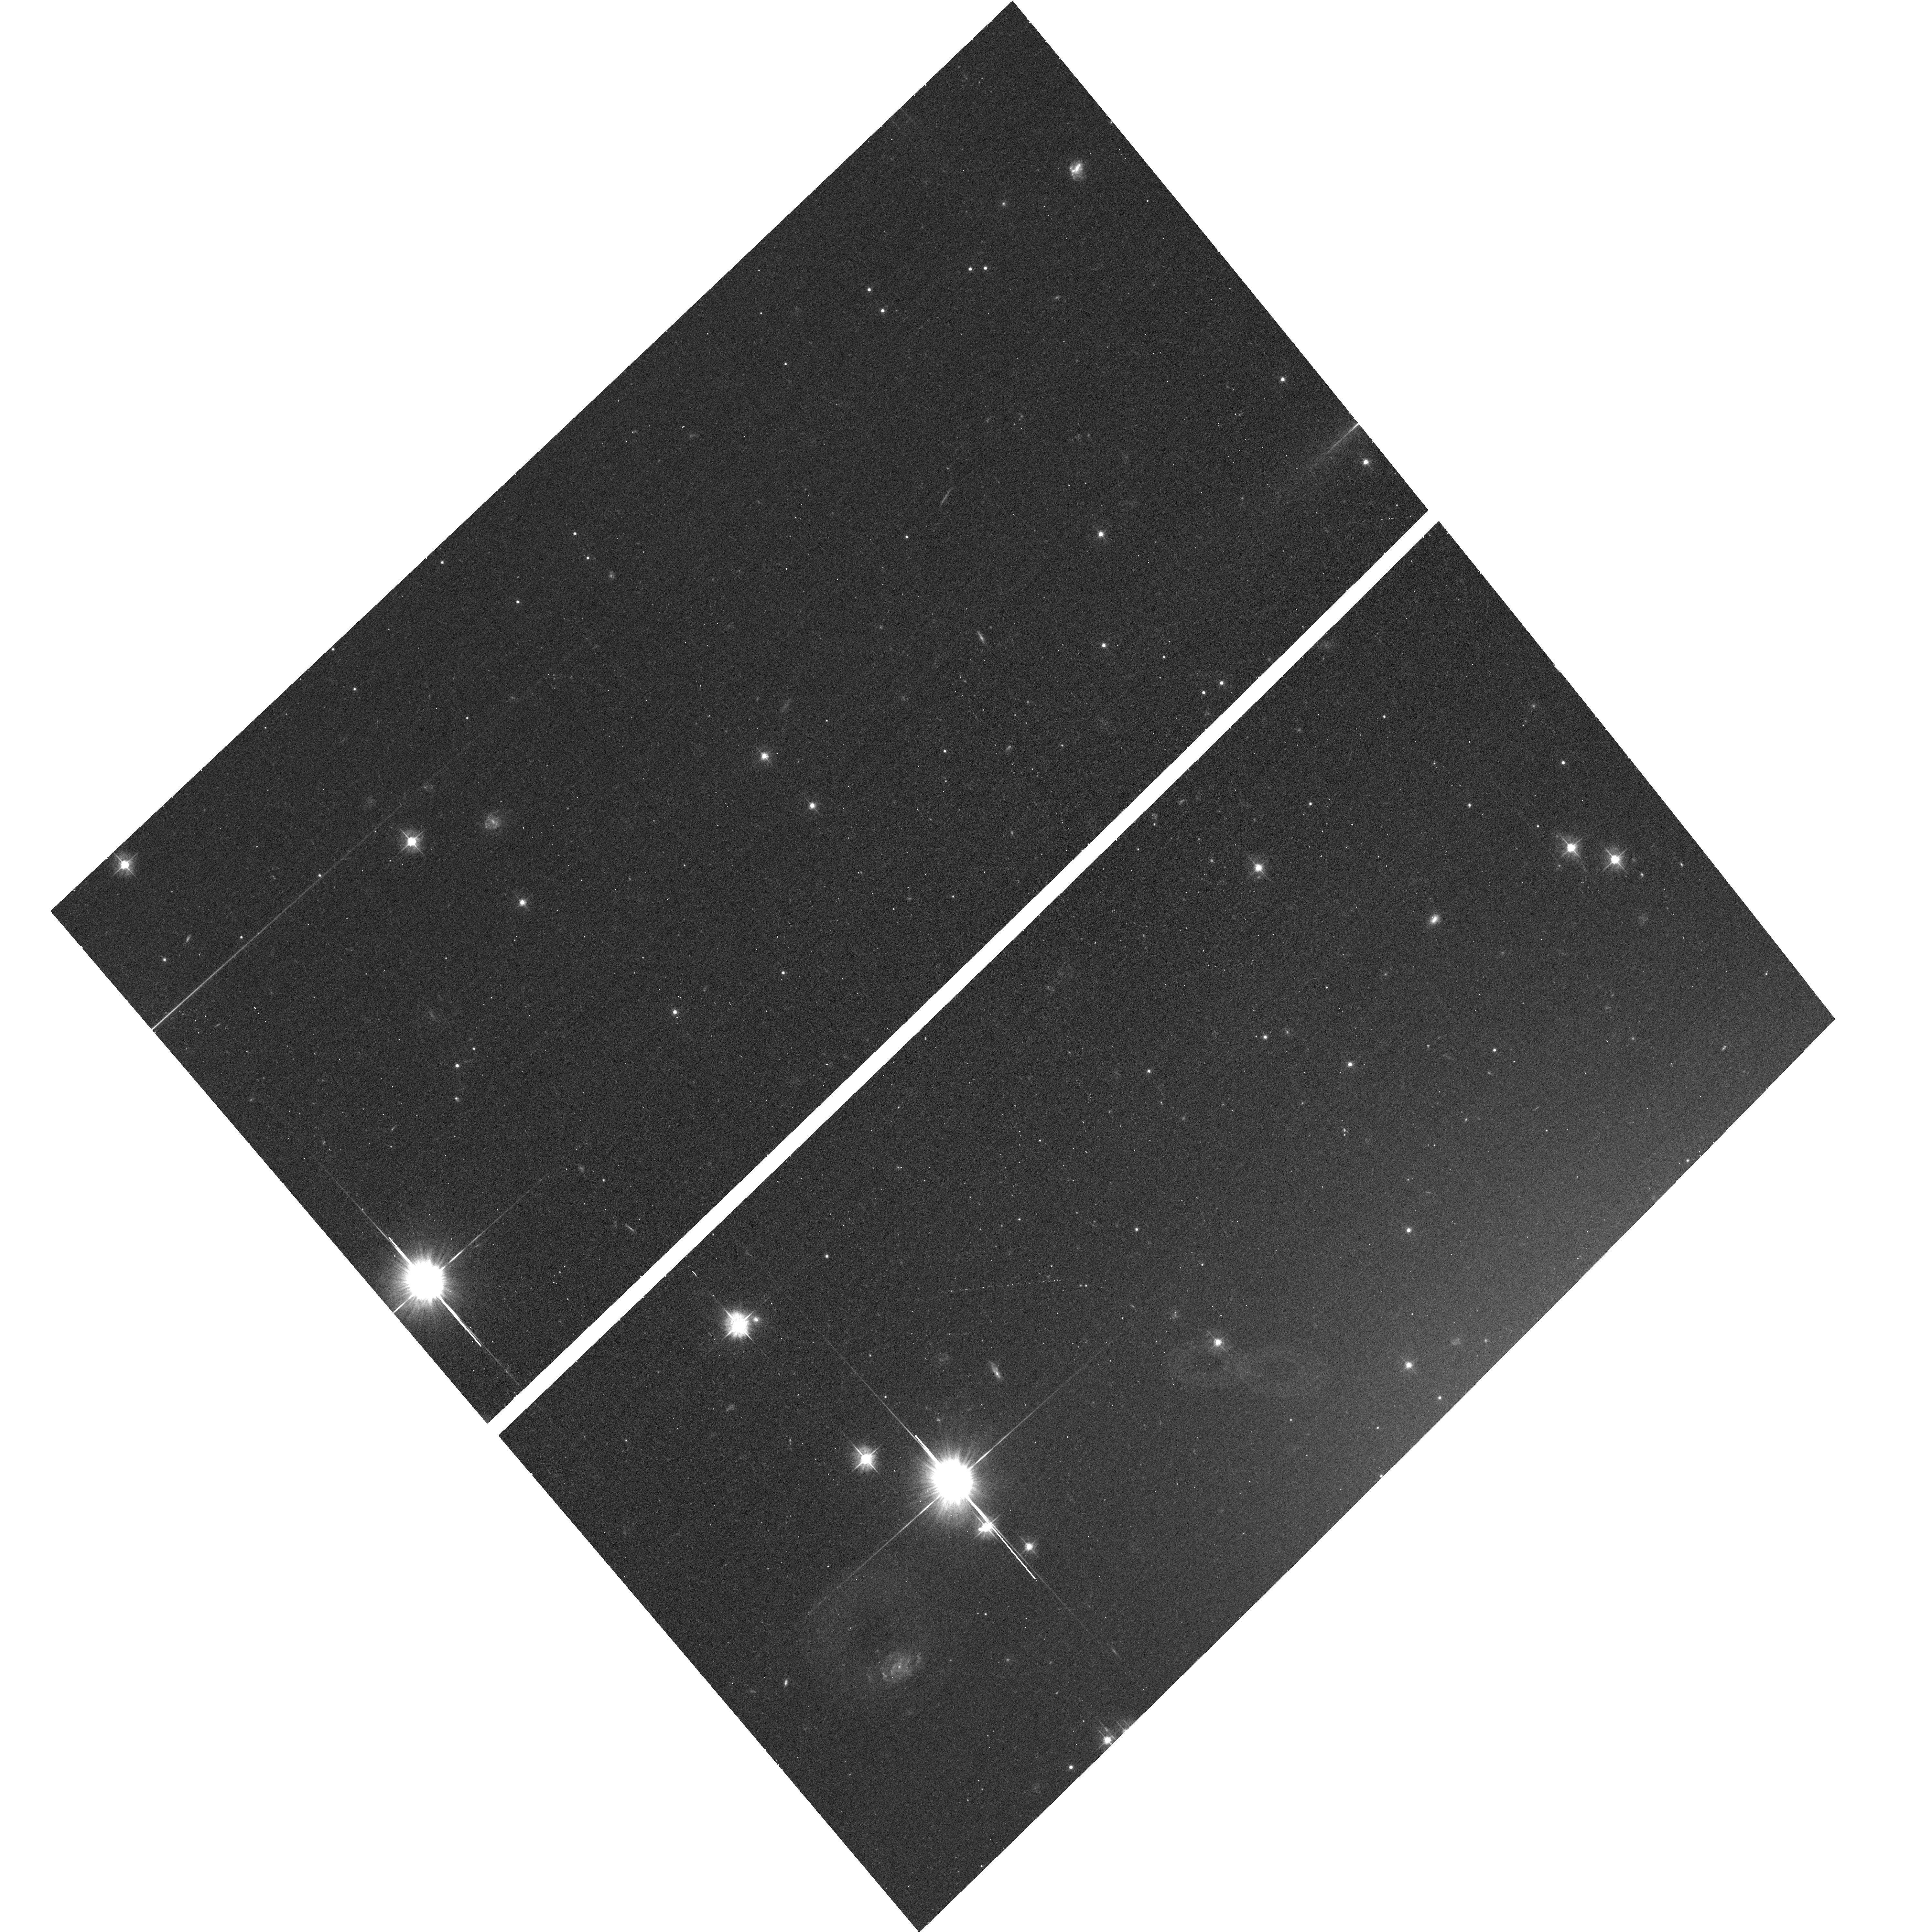
Target: NGC-1023. Instrument: ACS/WFC. Filter: F475W. Exposure: 13 min. Observation ID: hst_12202_05_acs_wfc_f475w_jbhc05

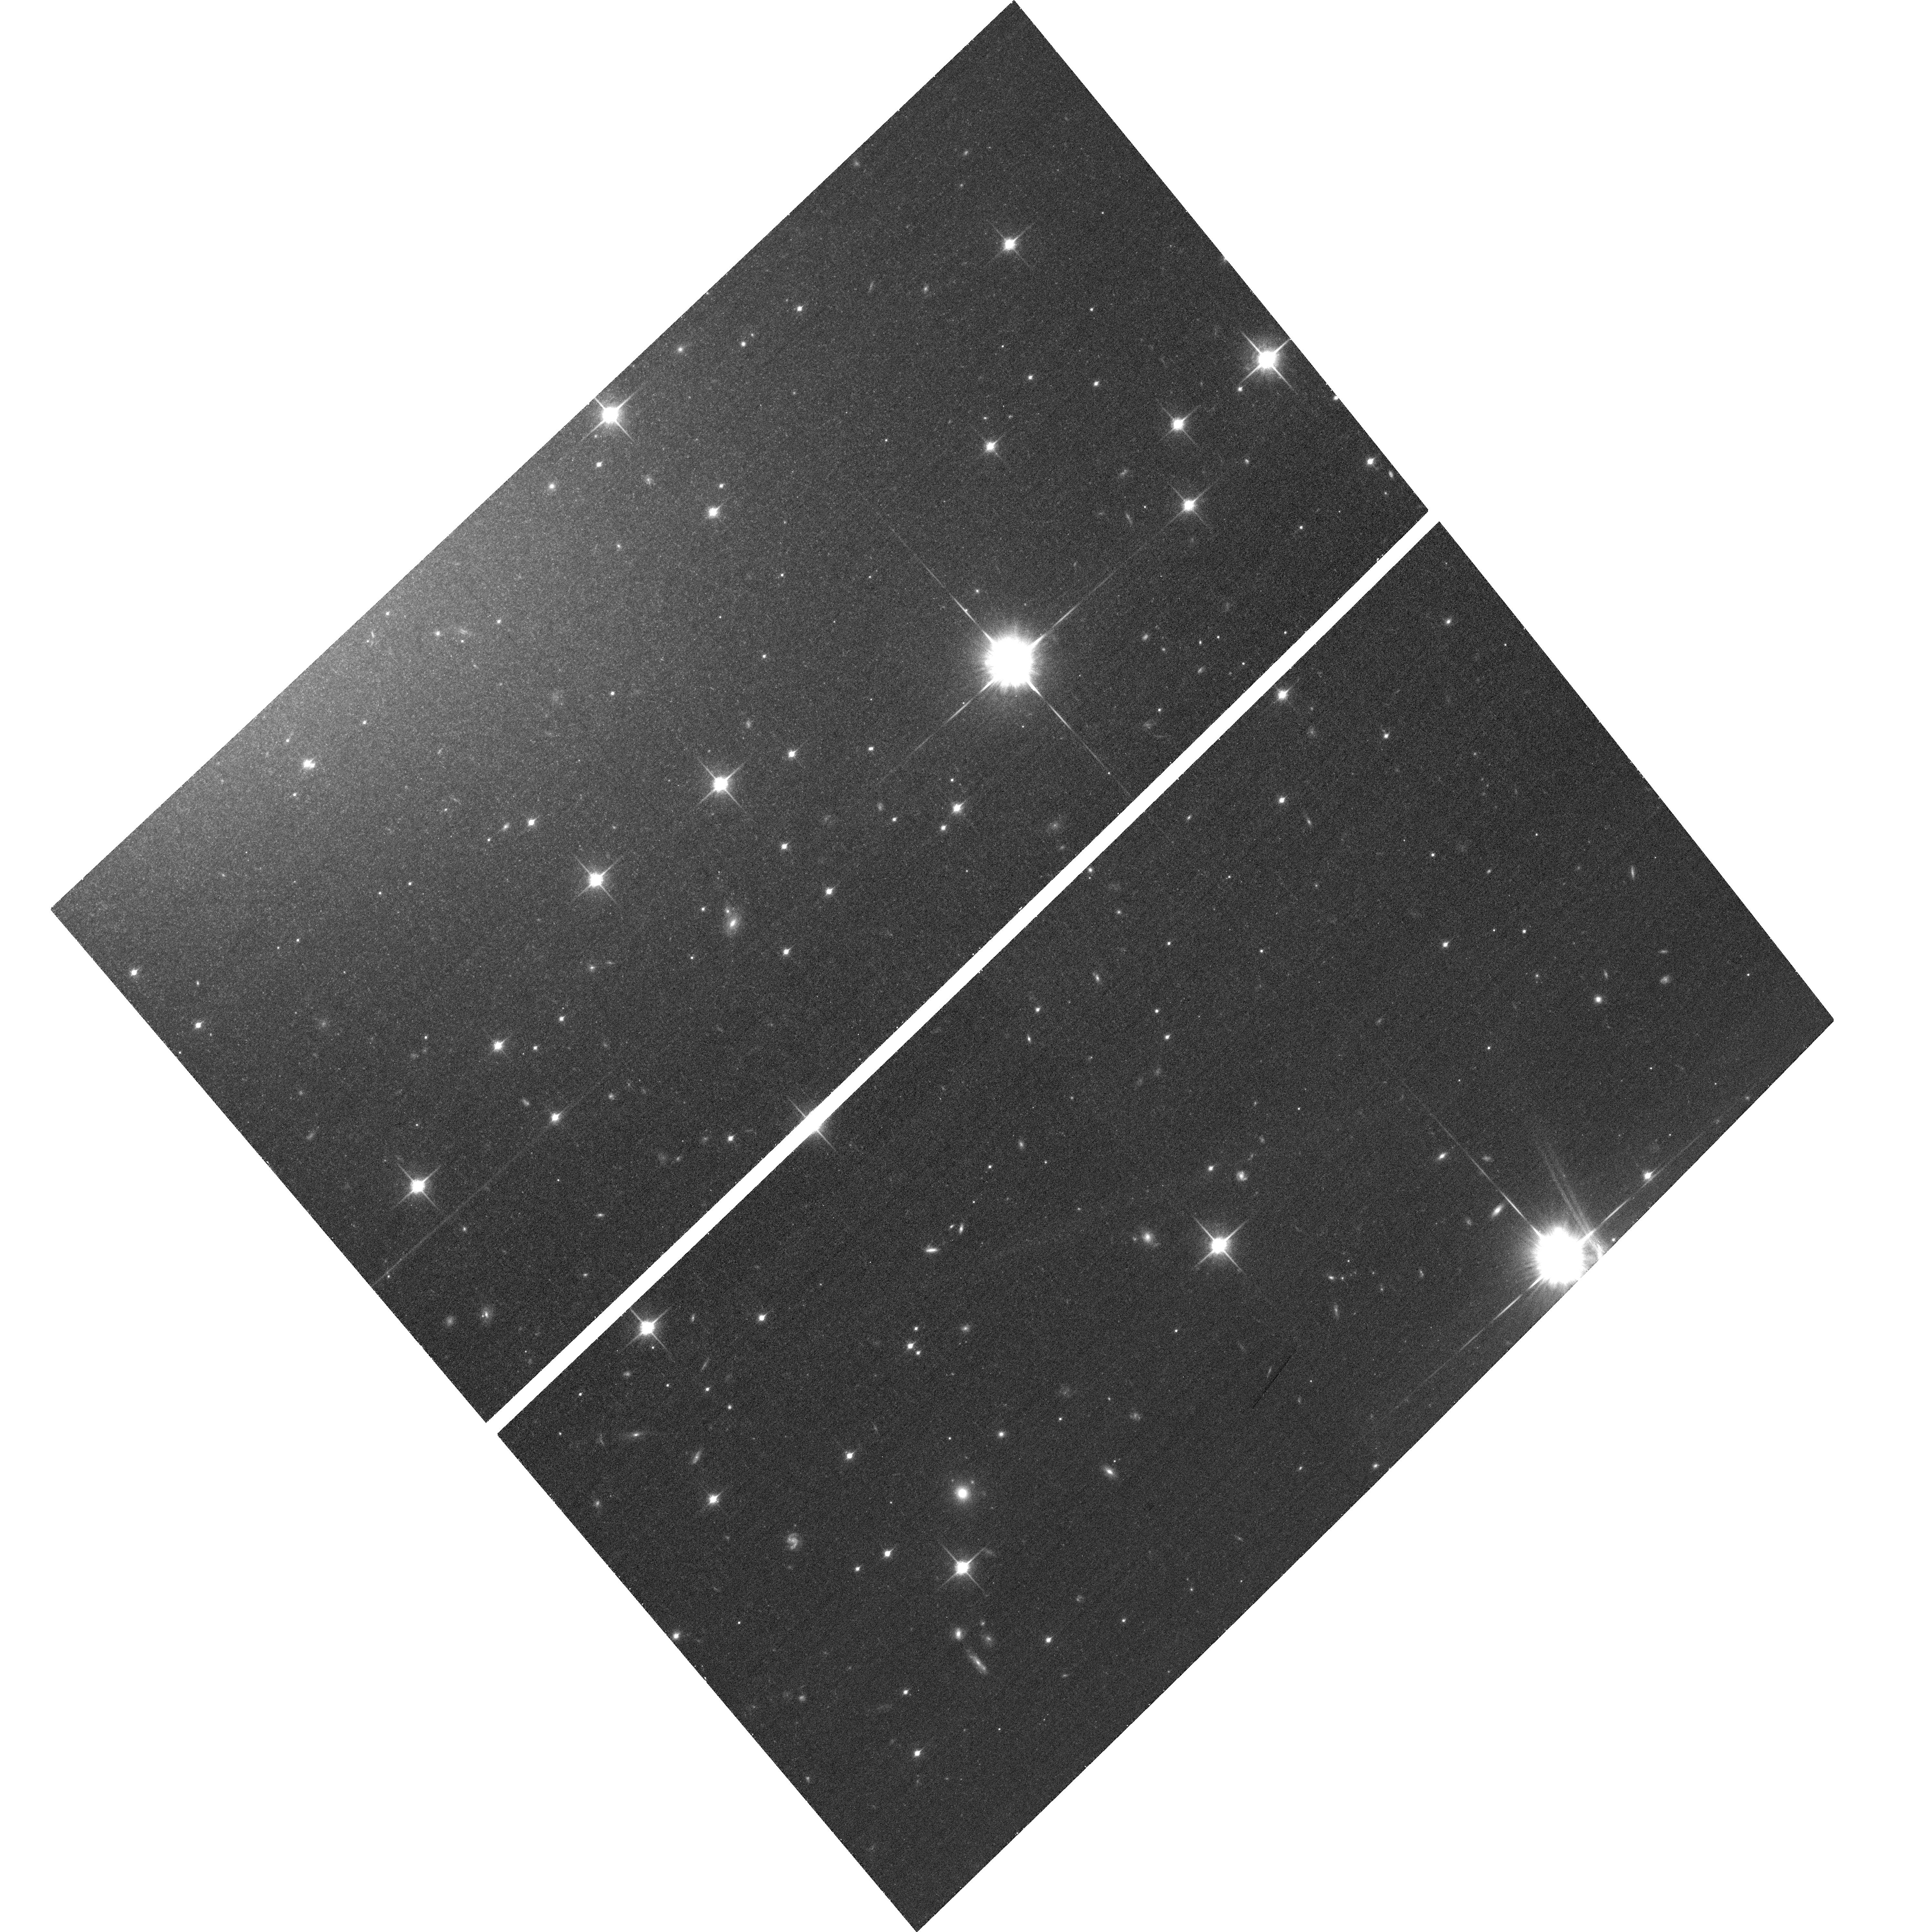
Target: NGC-1023. Instrument: ACS/WFC. Filter: F850LP. Exposure: 22 min. Observation ID: hst_12202_04_acs_wfc_f850lp_jbhc04

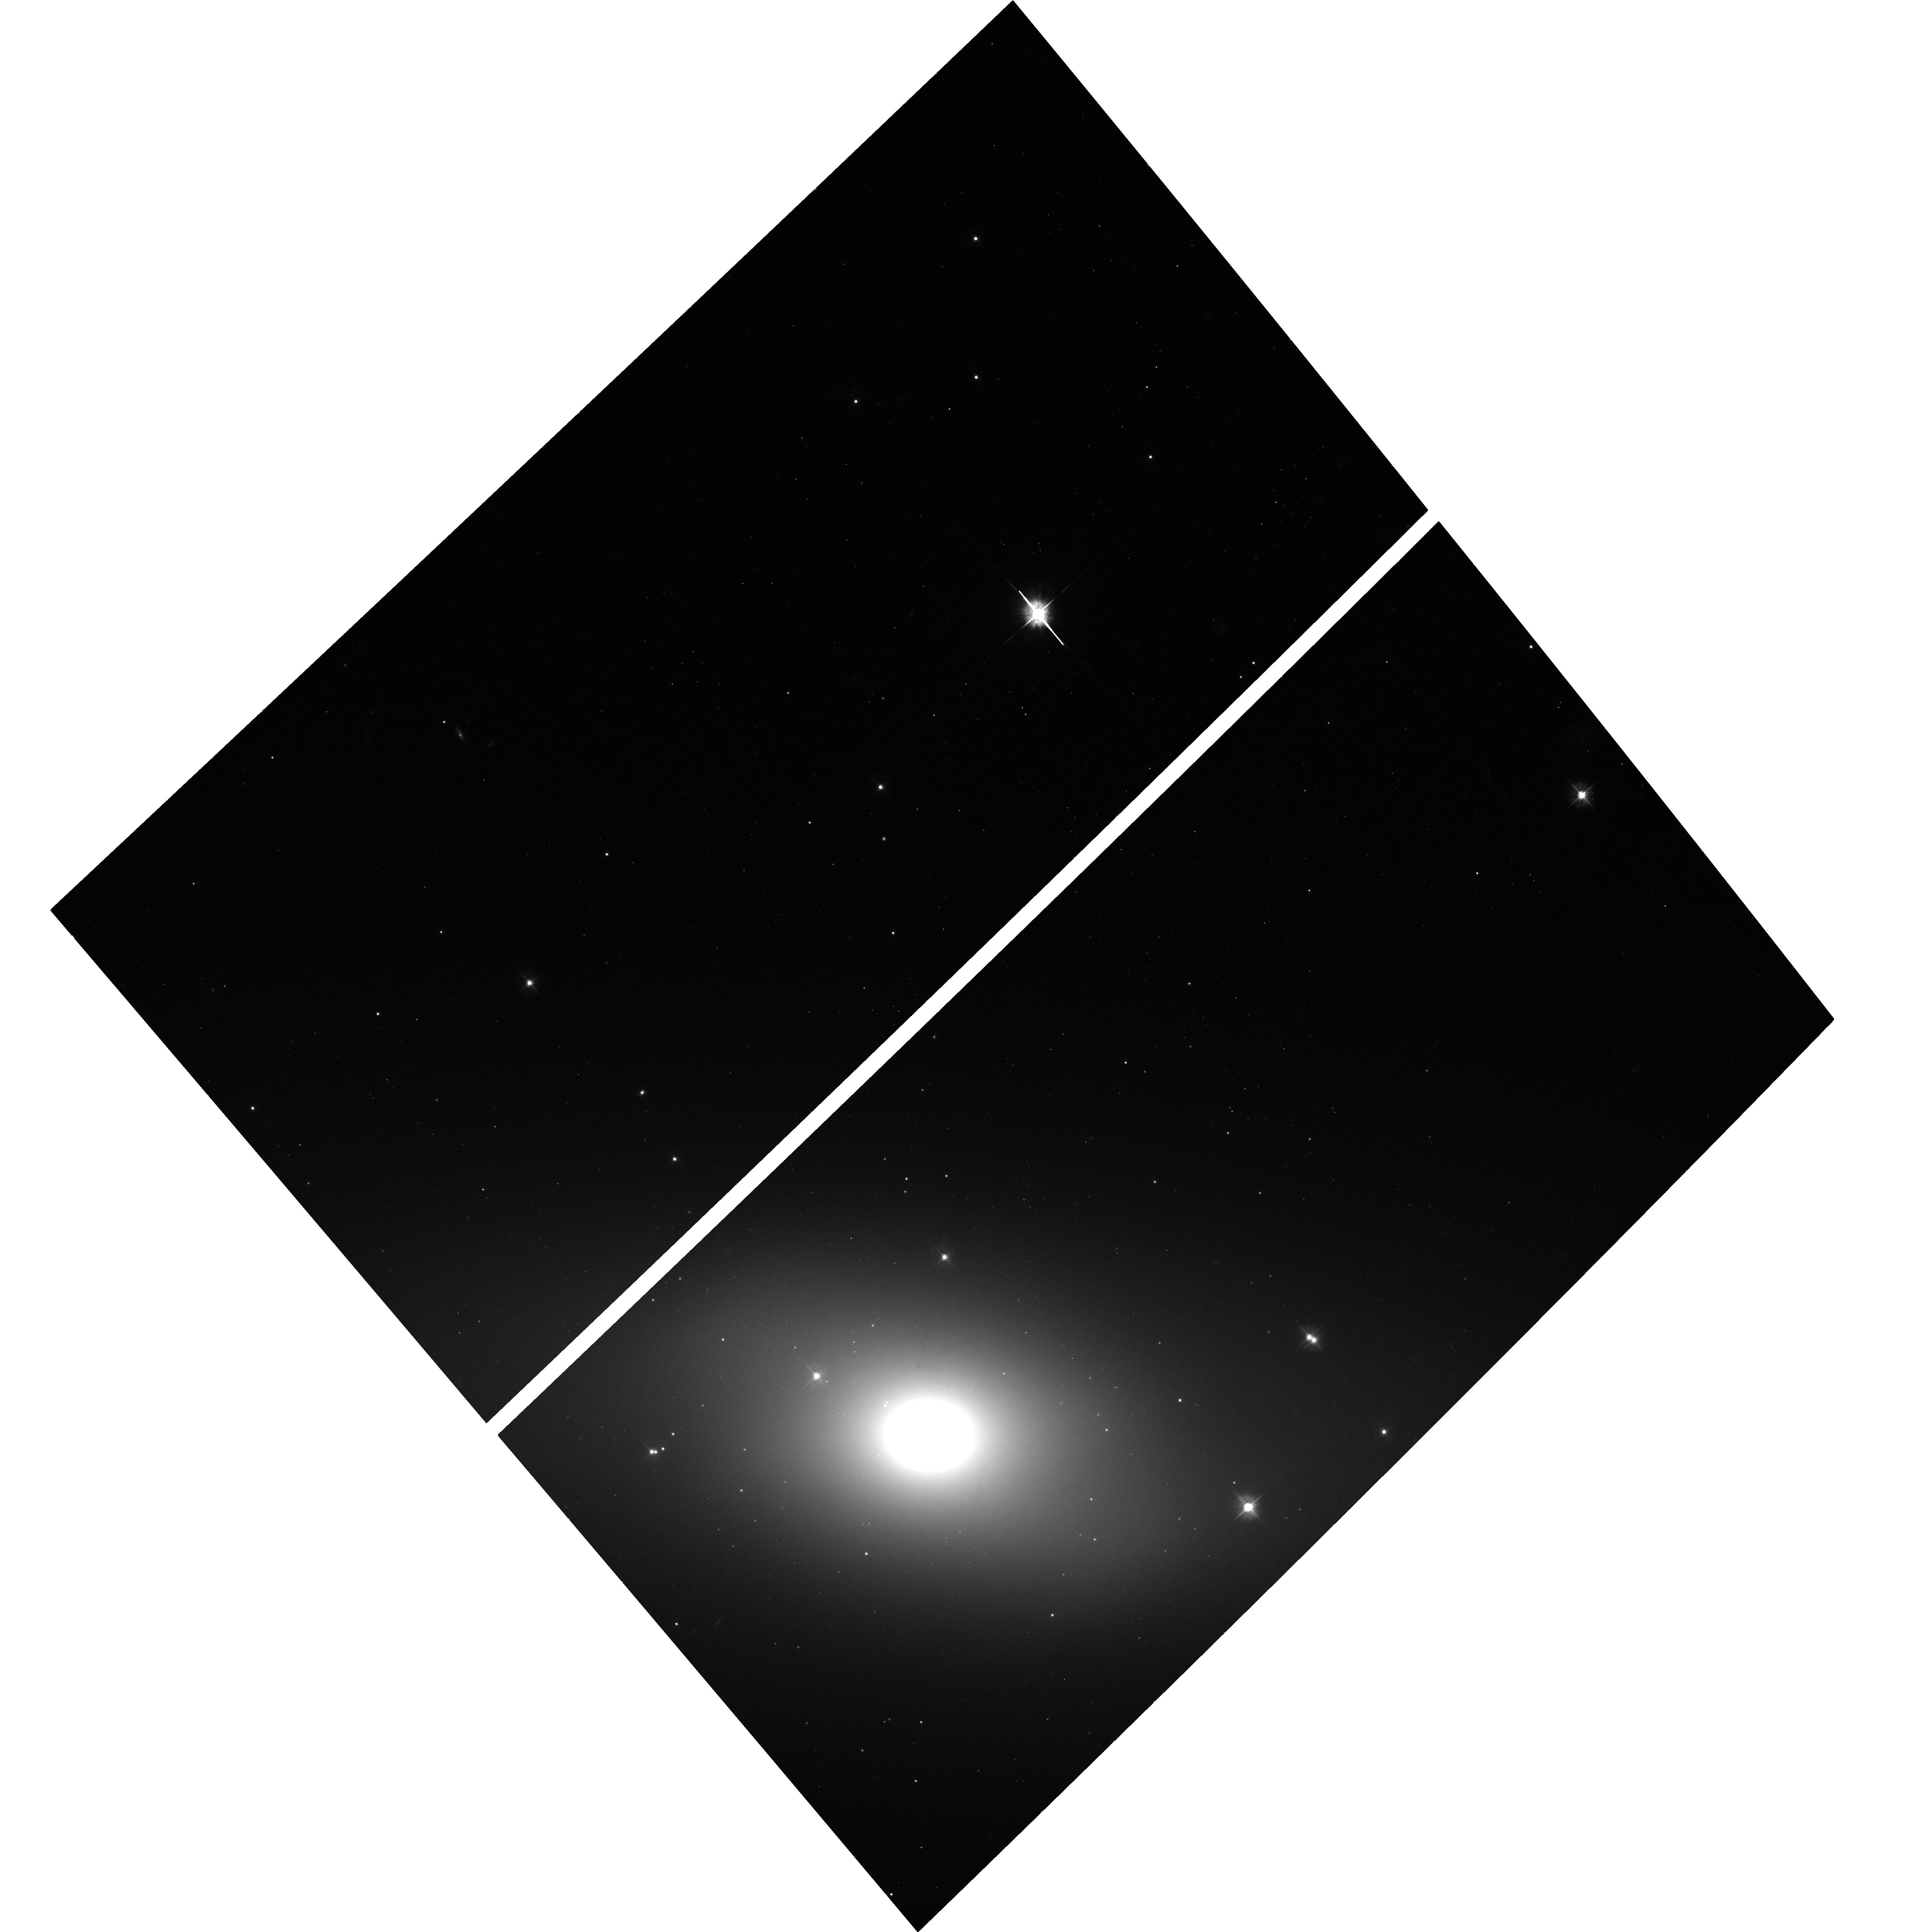
Target: NGC-1023. Instrument: ACS/WFC. Filter: F475W. Exposure: 13 min. Observation ID: hst_12202_07_acs_wfc_f475w_jbhc07

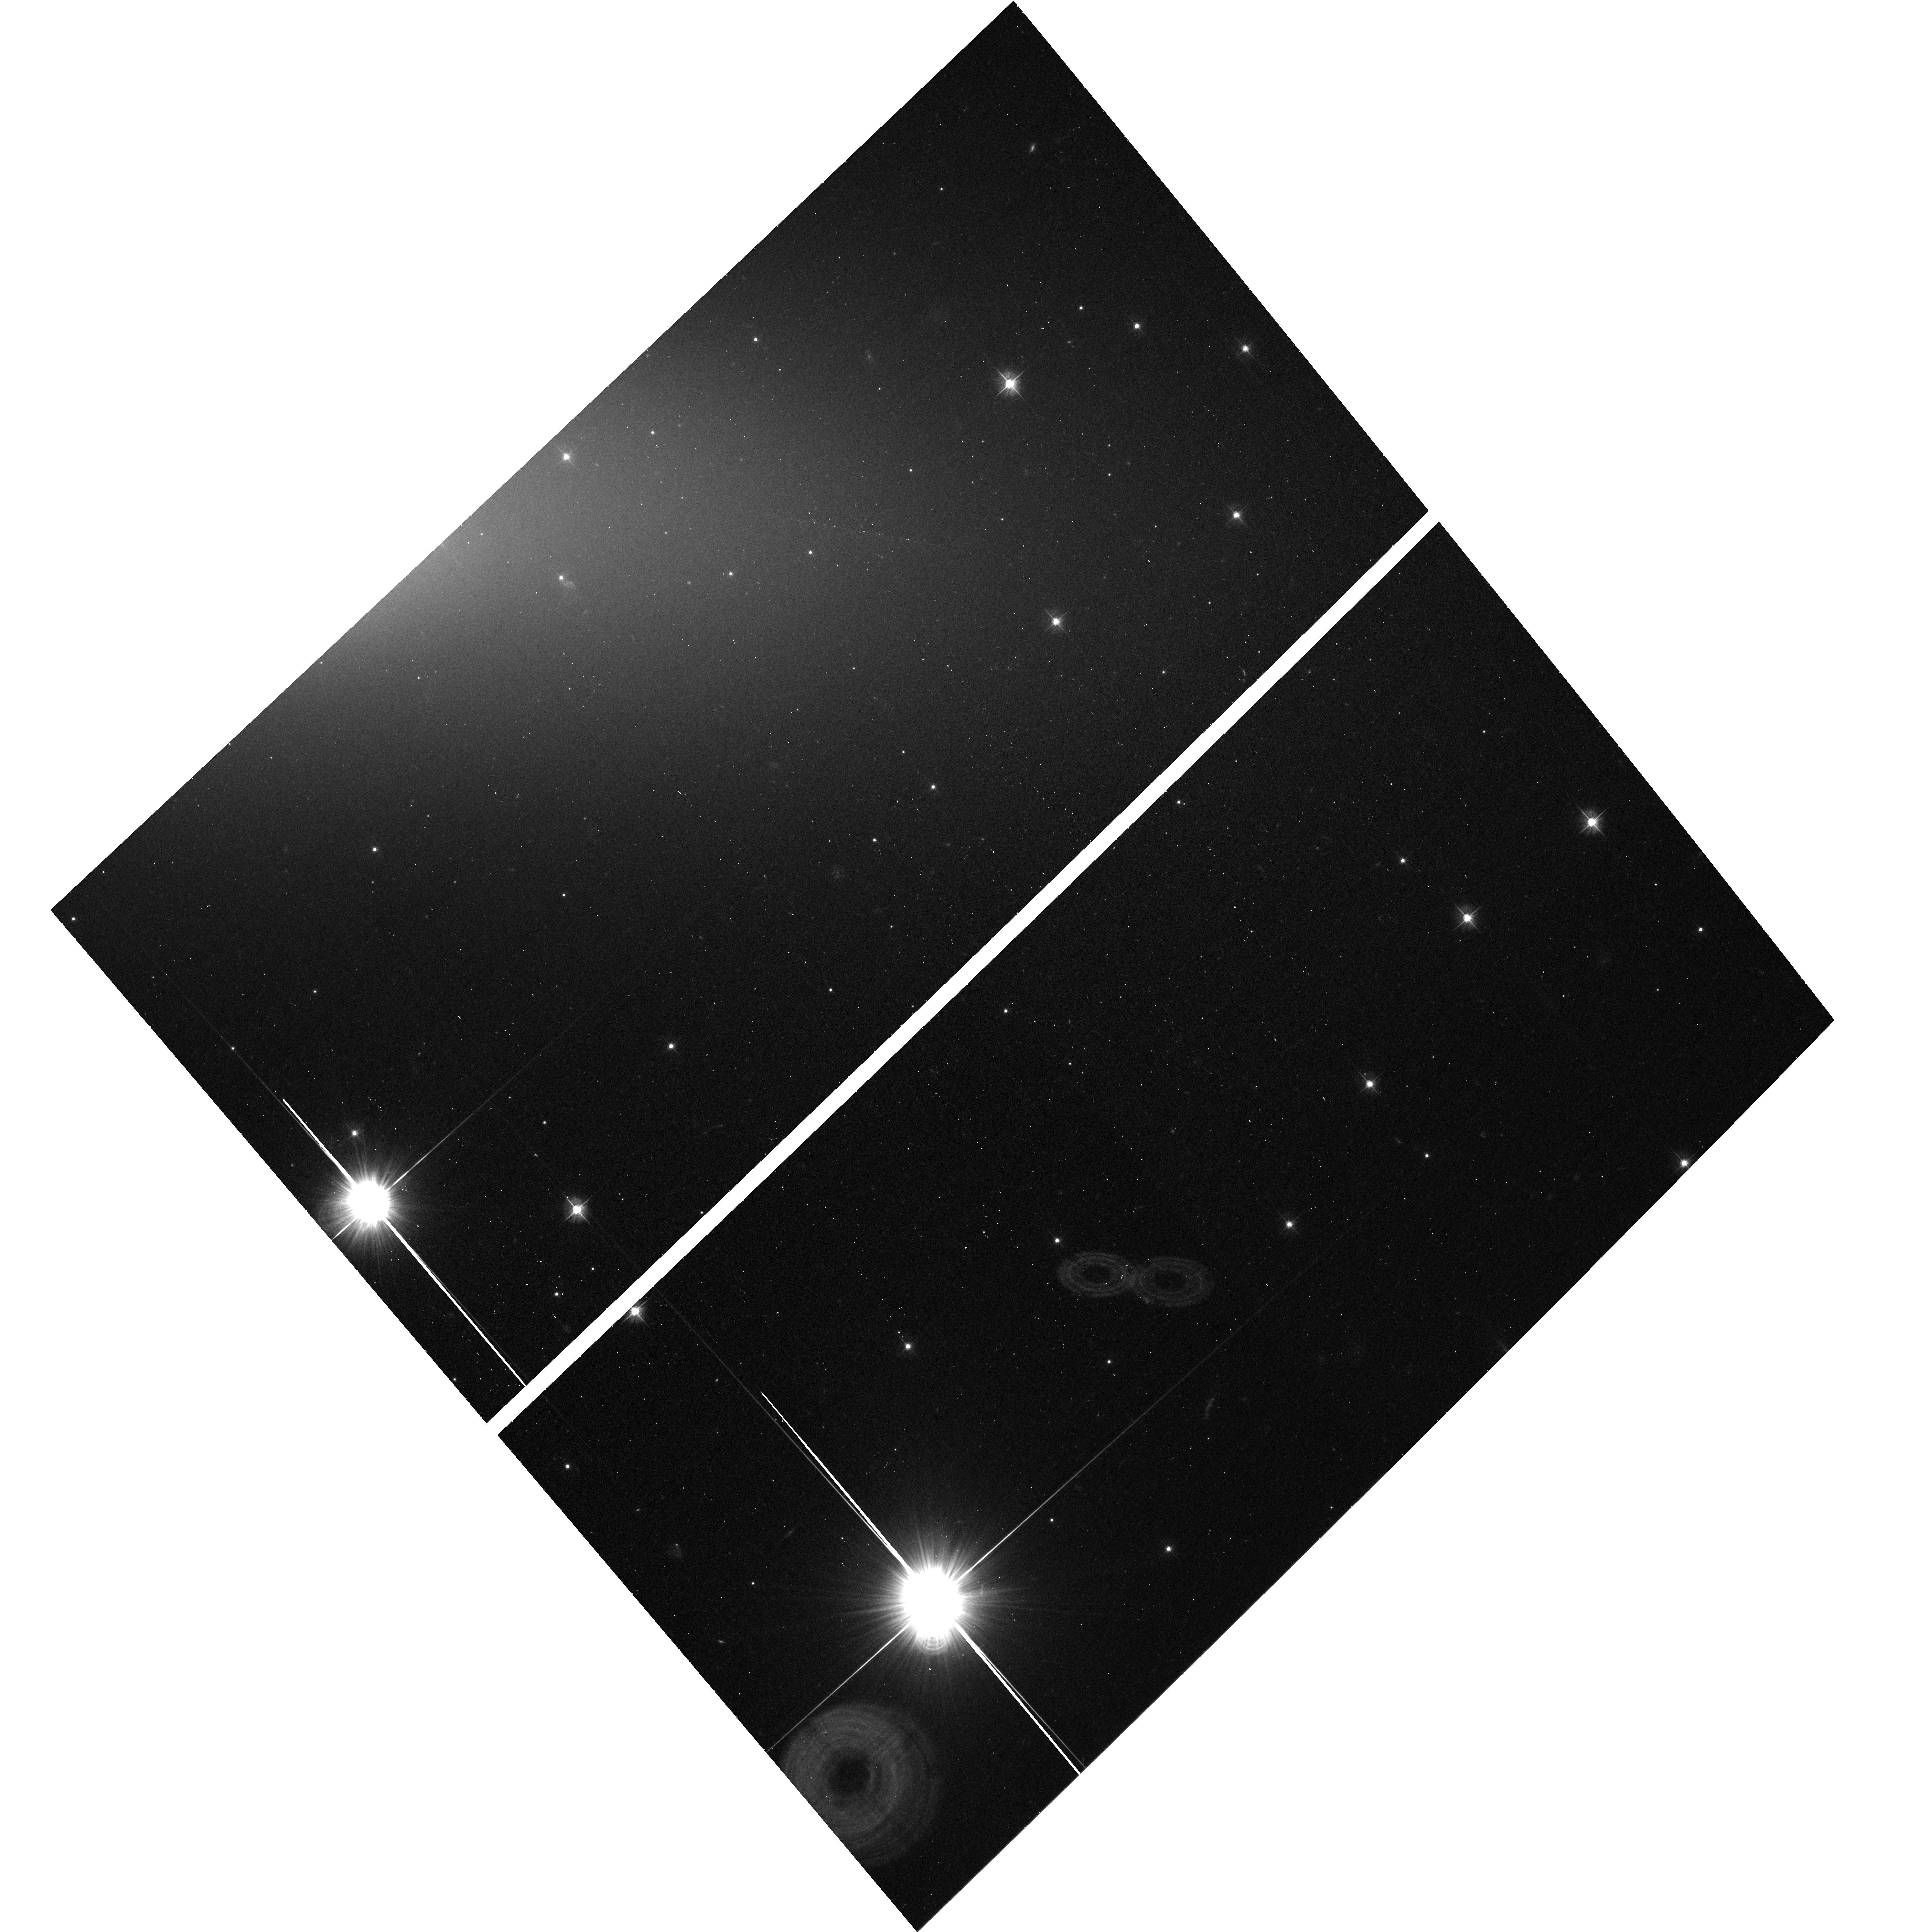
Target: NGC-1023. Instrument: ACS/WFC. Filter: F475W. Exposure: 13 min. Observation ID: hst_12202_03_acs_wfc_f475w_jbhc03

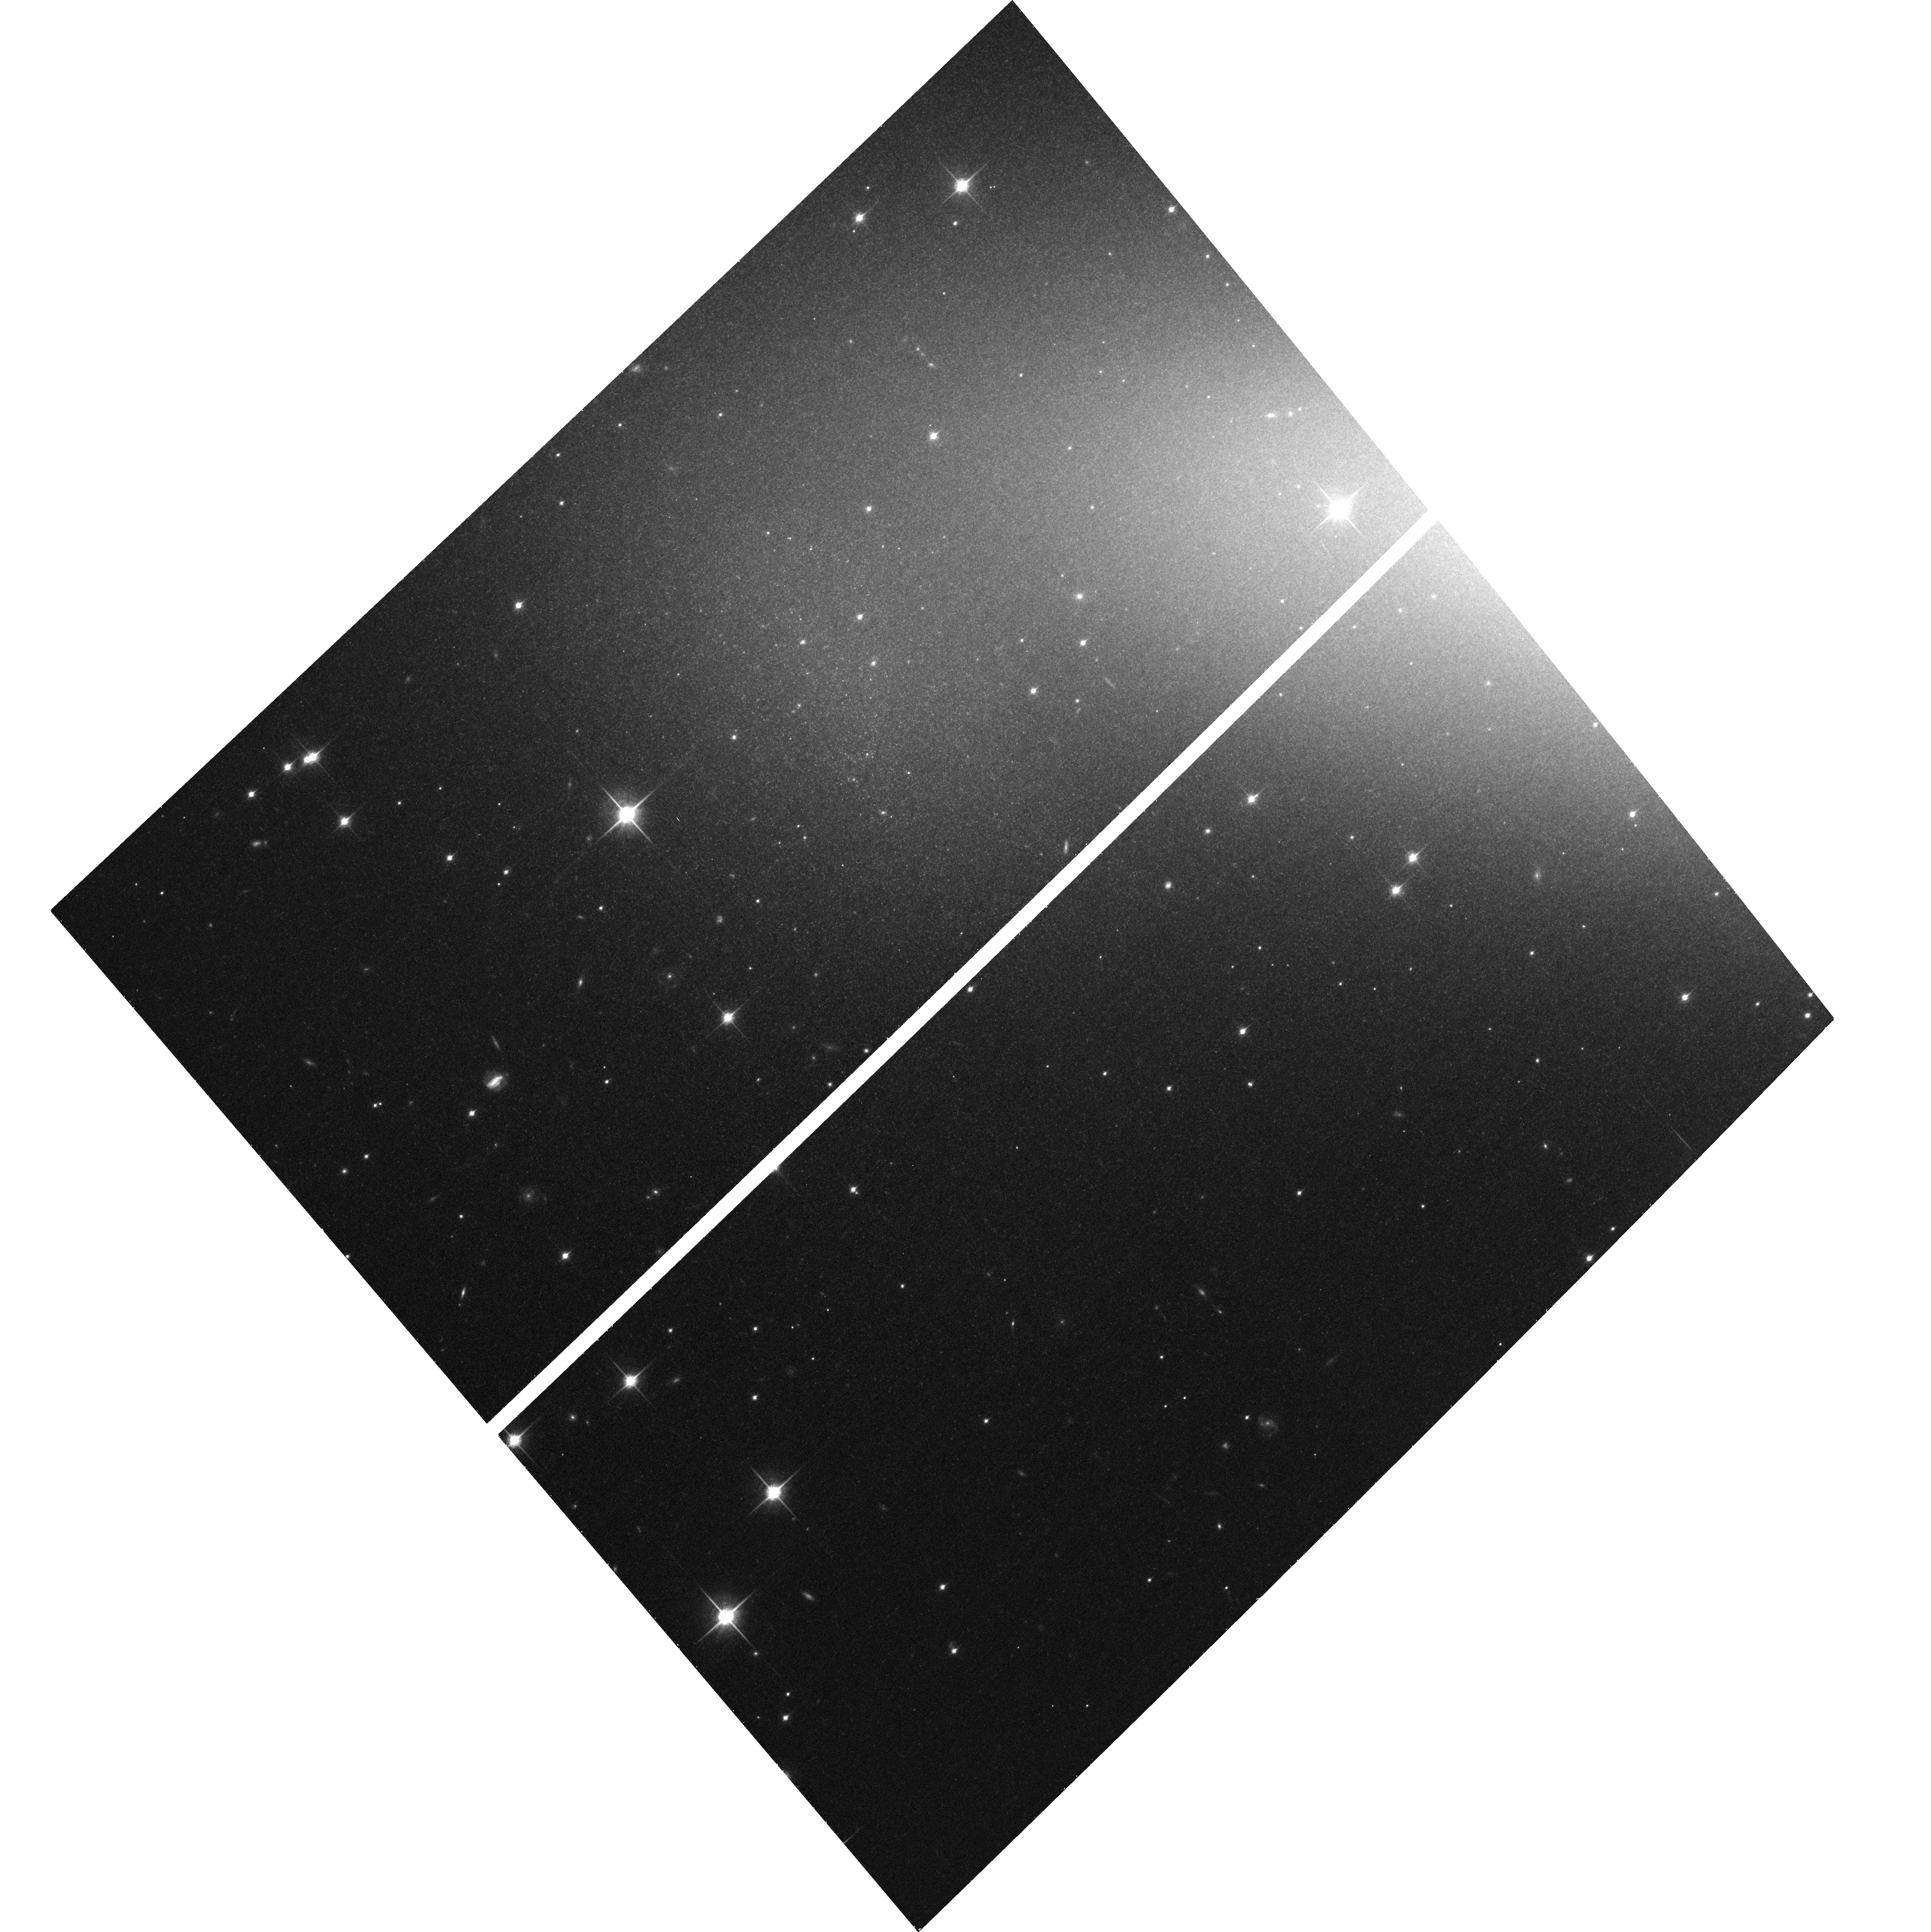
Target: NGC-1023. Instrument: ACS/WFC. Filter: F850LP. Exposure: 22 min. Observation ID: hst_12202_01_acs_wfc_f850lp_jbhc01

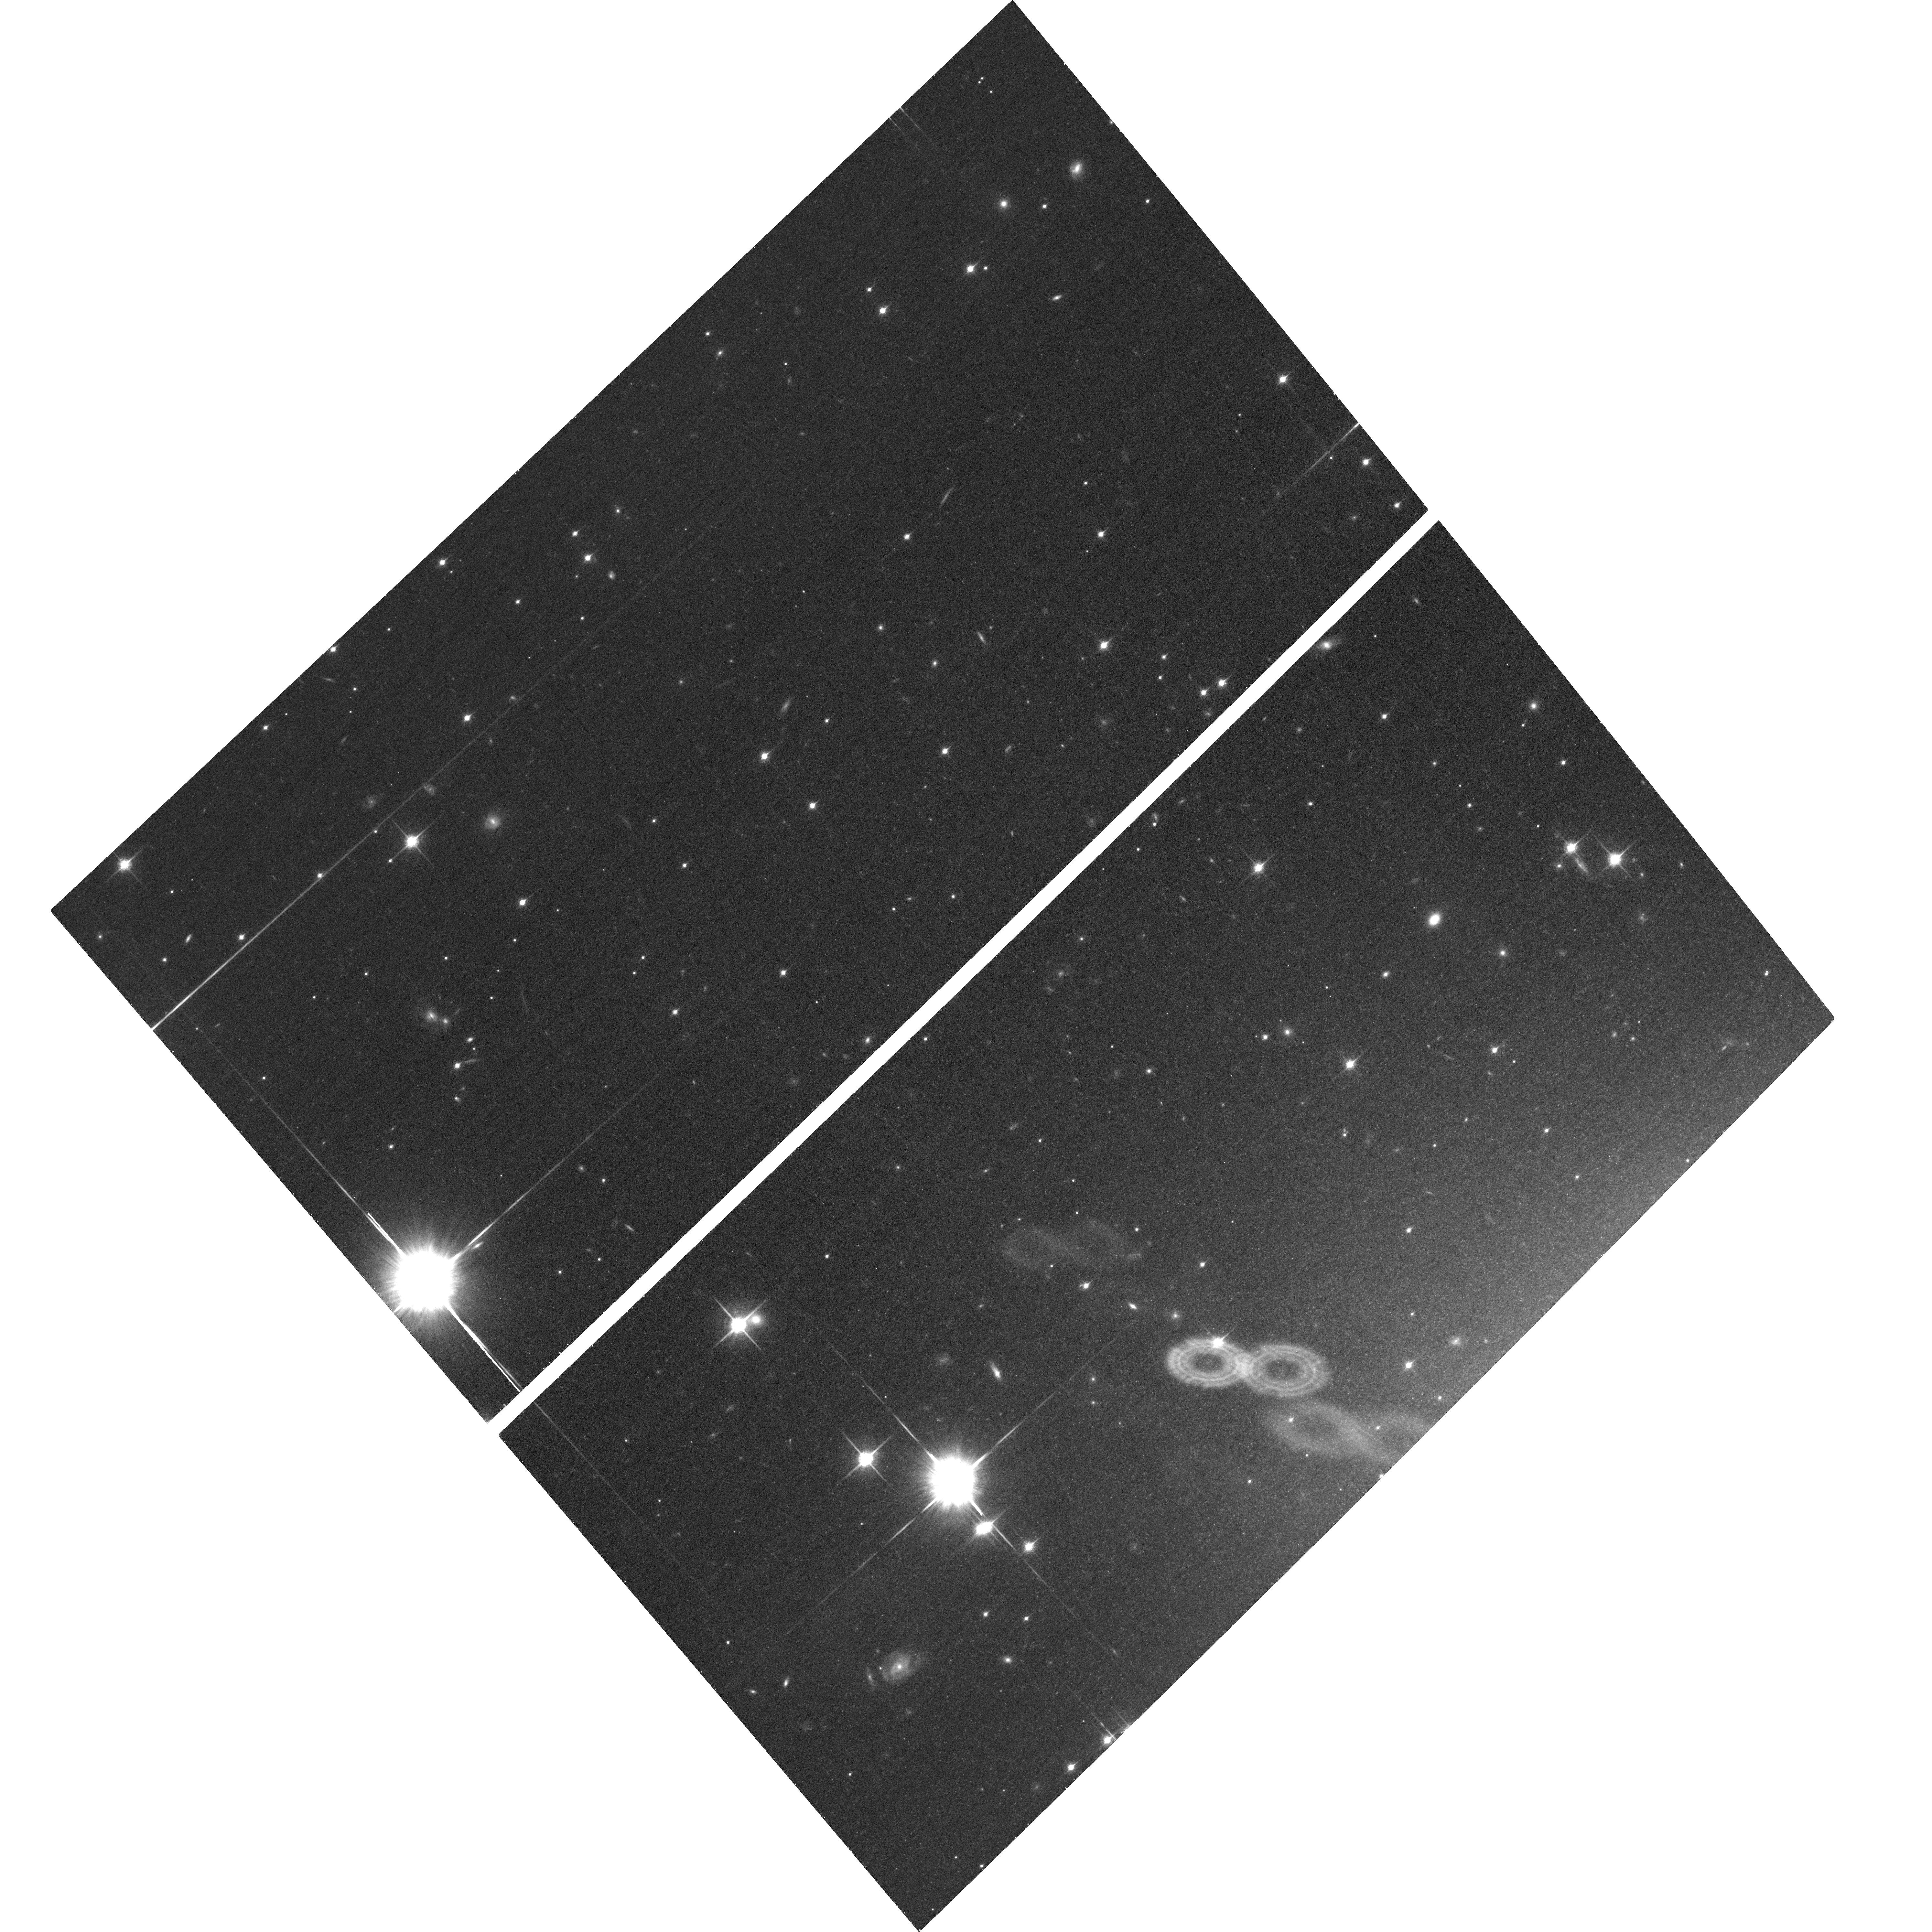
Target: NGC-1023. Instrument: ACS/WFC. Filter: F850LP. Exposure: 22 min. Observation ID: hst_12202_05_acs_wfc_f850lp_jbhc05

Wide-Field Hubble Observations of NGC 1023: Testing the Origin of Low-Mass X-ray Binaries in a Lenticular Galaxy (PI: Sivakoff, Gregory R.)

Extragalactic low-mass X-ray binaries (LMXBs) can constrain galaxy histories, but we must first understand whether LMXBs present in the fields of galaxies were formed primordially in situ or dynamically in globular clusters (GCs). We propose 8 orbits of HST-ACS on NGC1023, one of the nearest, massive lenticular galaxies, which will complement 192 ks of ACIS-S observations. We will detect ~70 Field-LMXBs and ~400 stellar clusters. Our comparison of the spatial distributions of field-LMXBs, GCs, and field stars in NGC1023 will constrain the origin of field LMXBs. Our observations will also perform the most complete census of diffuse star clusters (DSCs) to date. By probing the connection of DSCs to LMXBs, we will also test the dynamical formation model of LMXBs in stellar clusters.